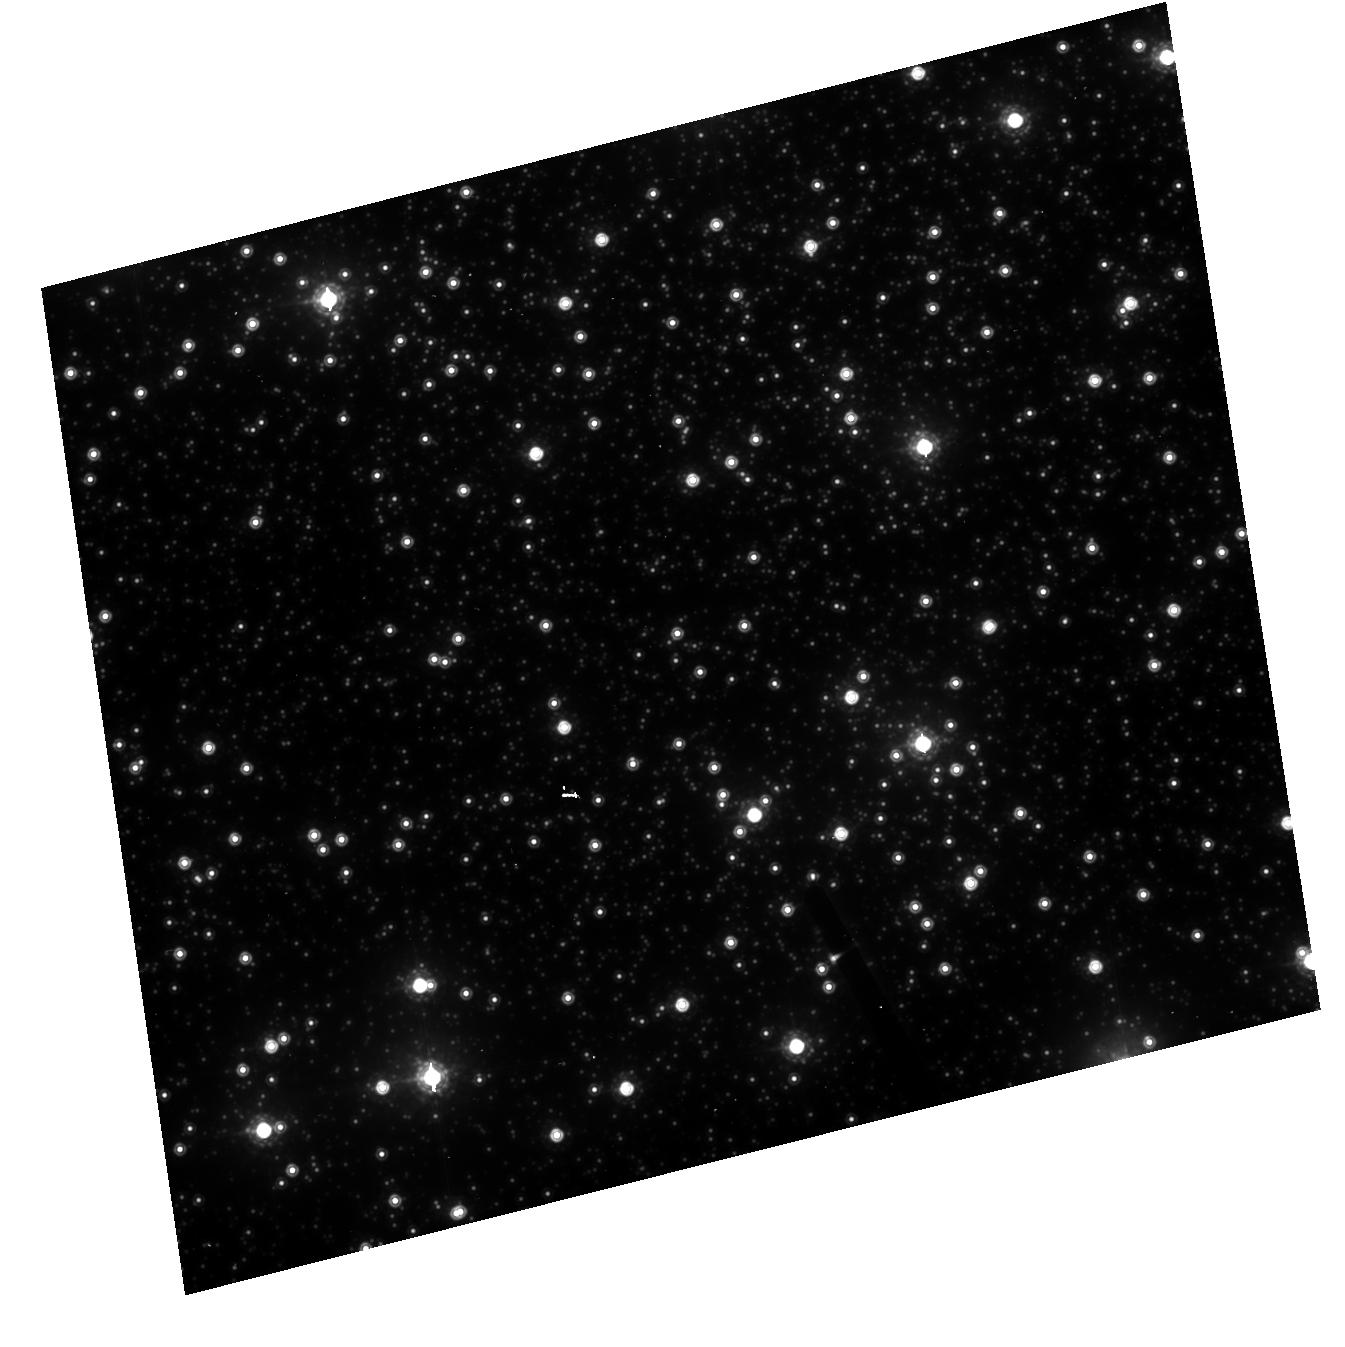
Target: NGC104-HRC. Instrument: ACS/HRC. Filter: F850LP. Exposure: 1 min. Observation ID: hst_10375_d1_acs_hrc_f850lp_j94rd1

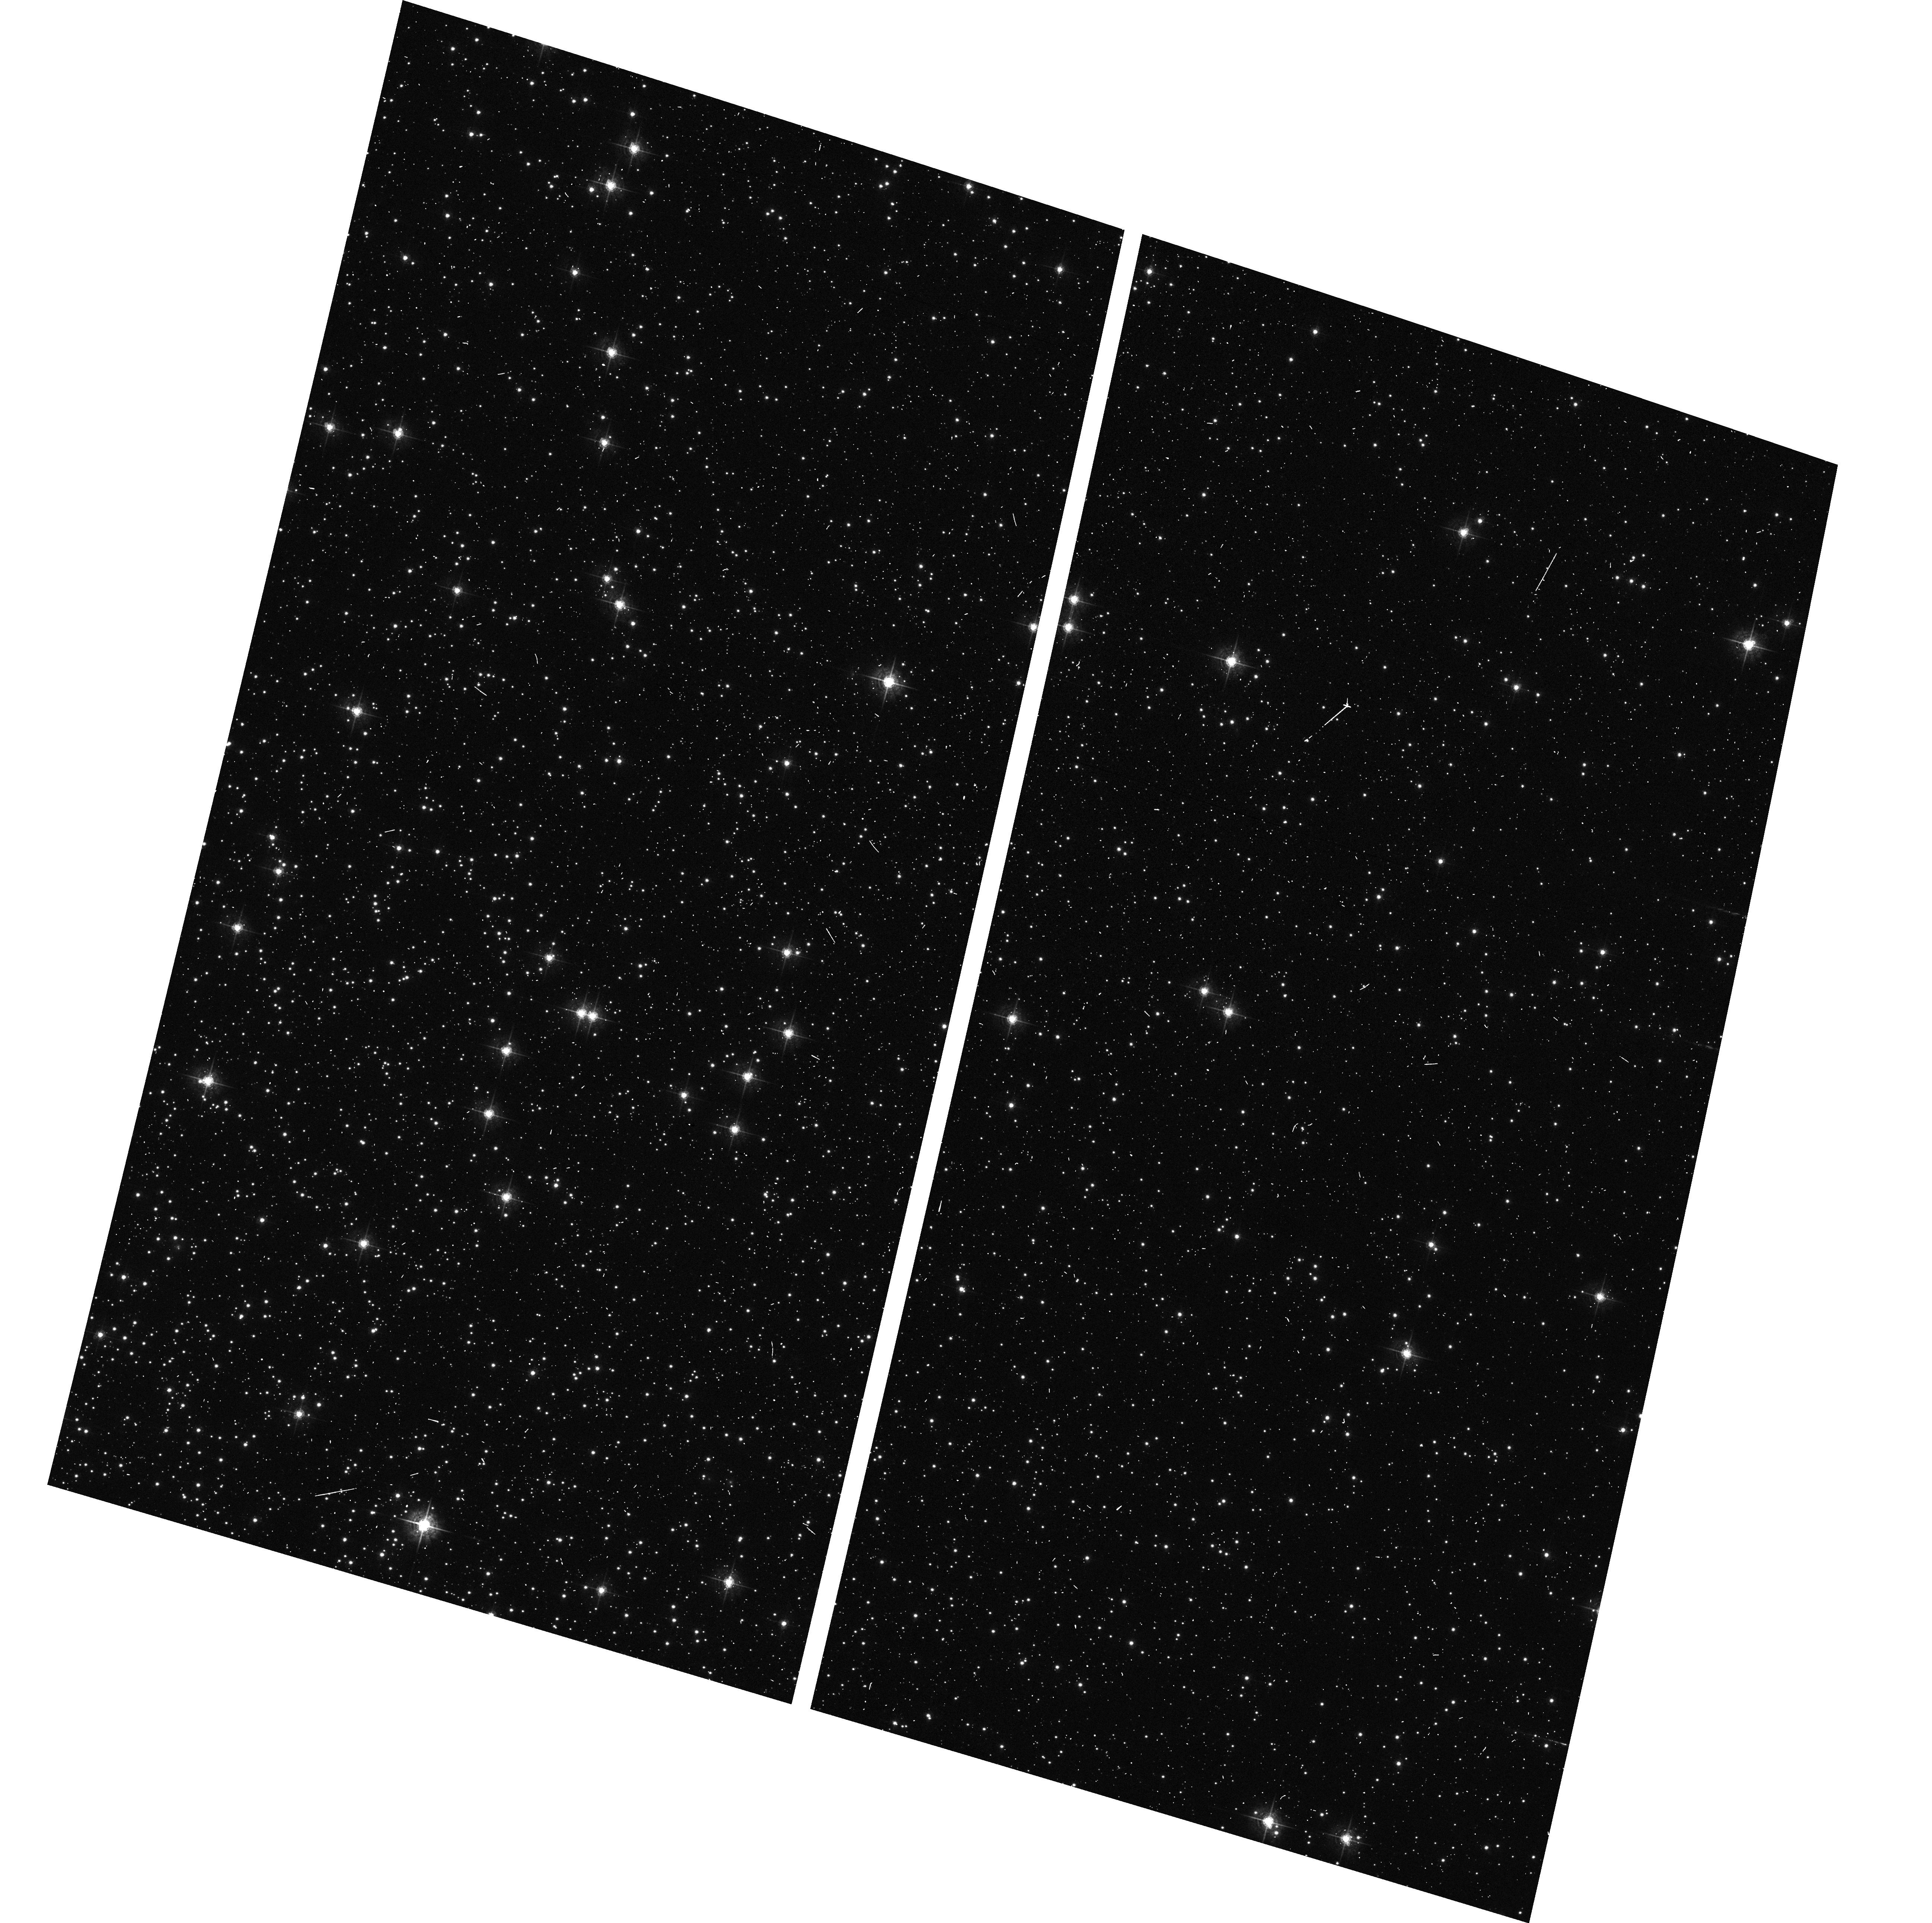
Target: NGC104-WFC. Instrument: ACS/WFC. Filter: F550M. Exposure: 2 min. Observation ID: hst_10375_c2_acs_wfc_f550m_j94rc2

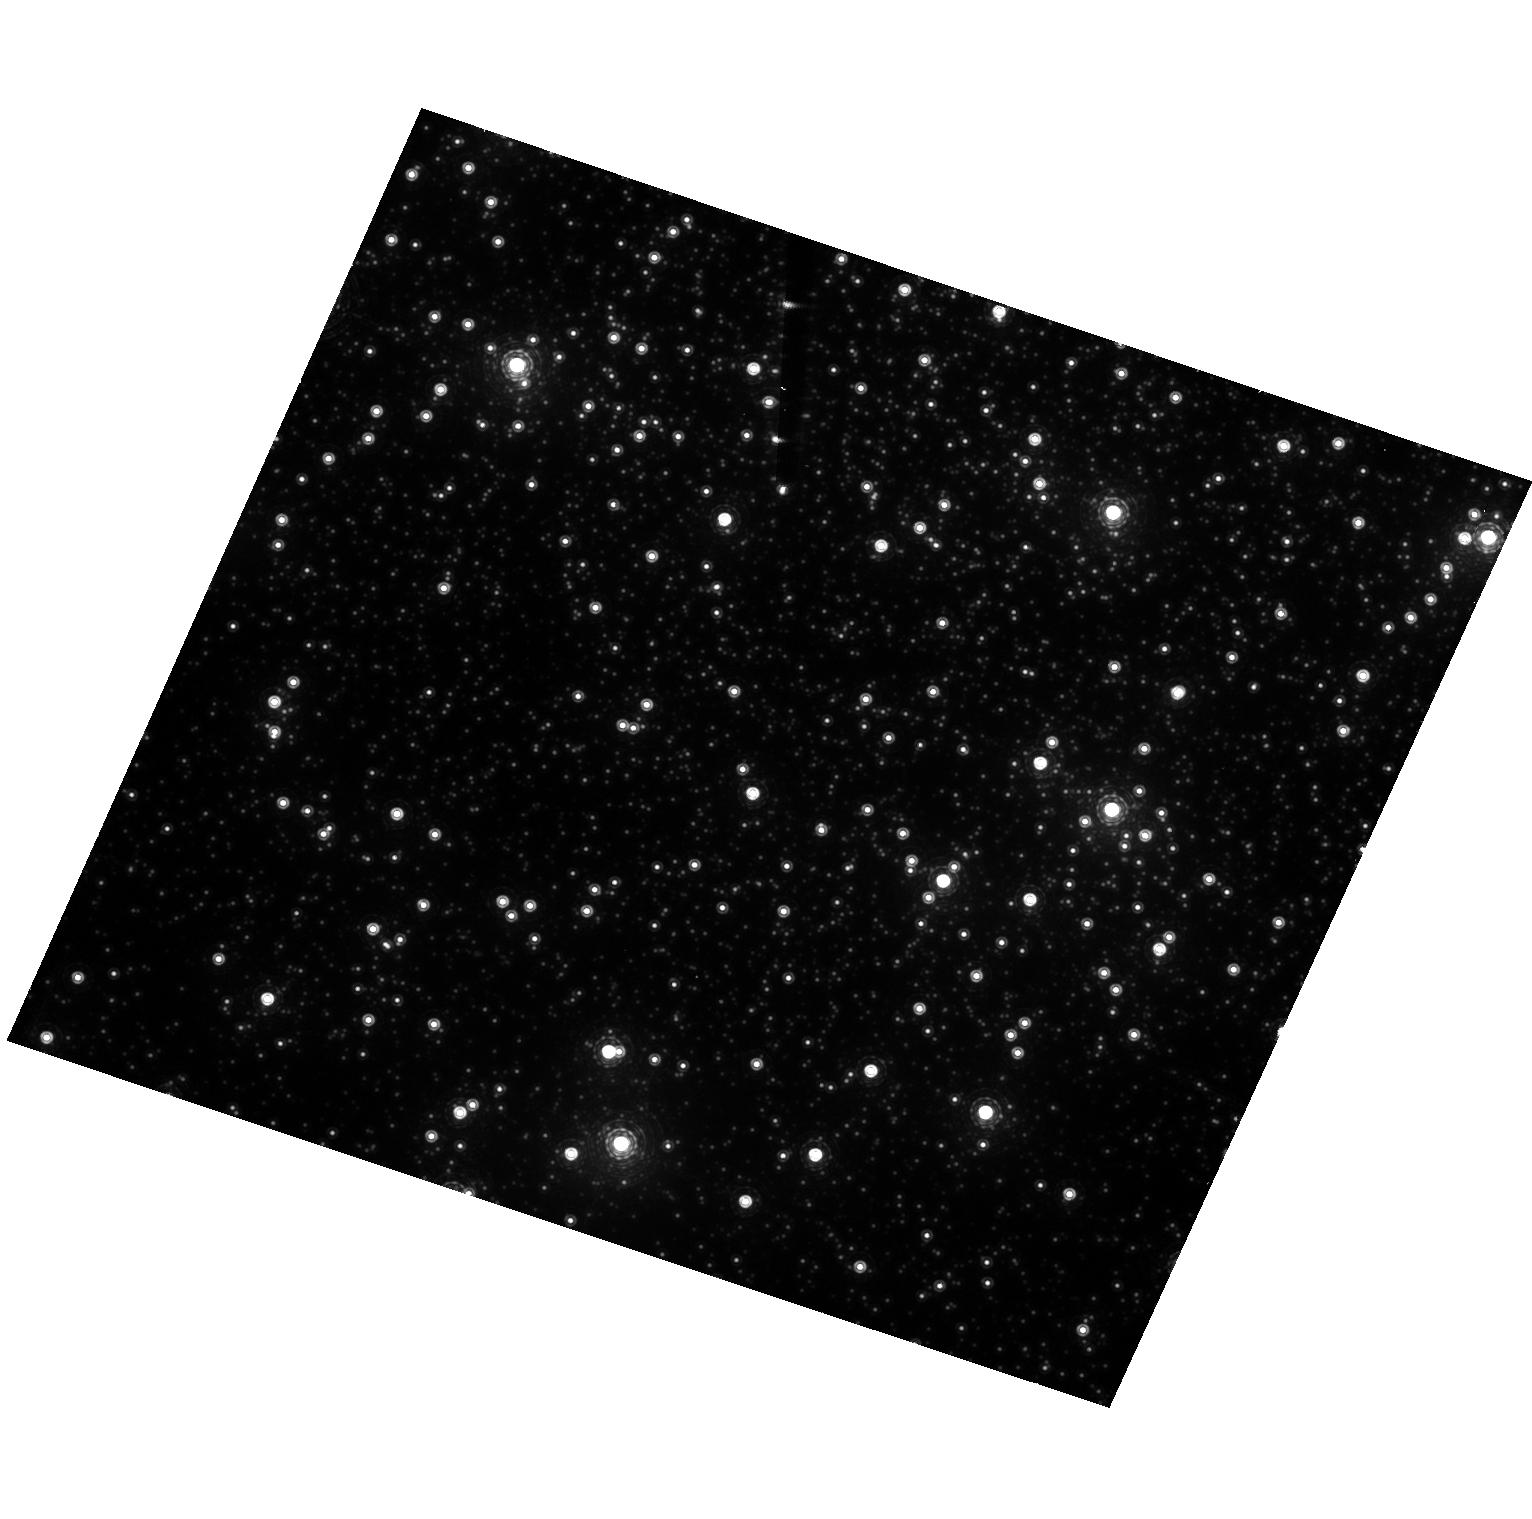
Target: NGC104-HRC. Instrument: ACS/HRC. Filter: F892N. Exposure: 4 min. Observation ID: hst_10375_b1_acs_hrc_f892n_j94rb1

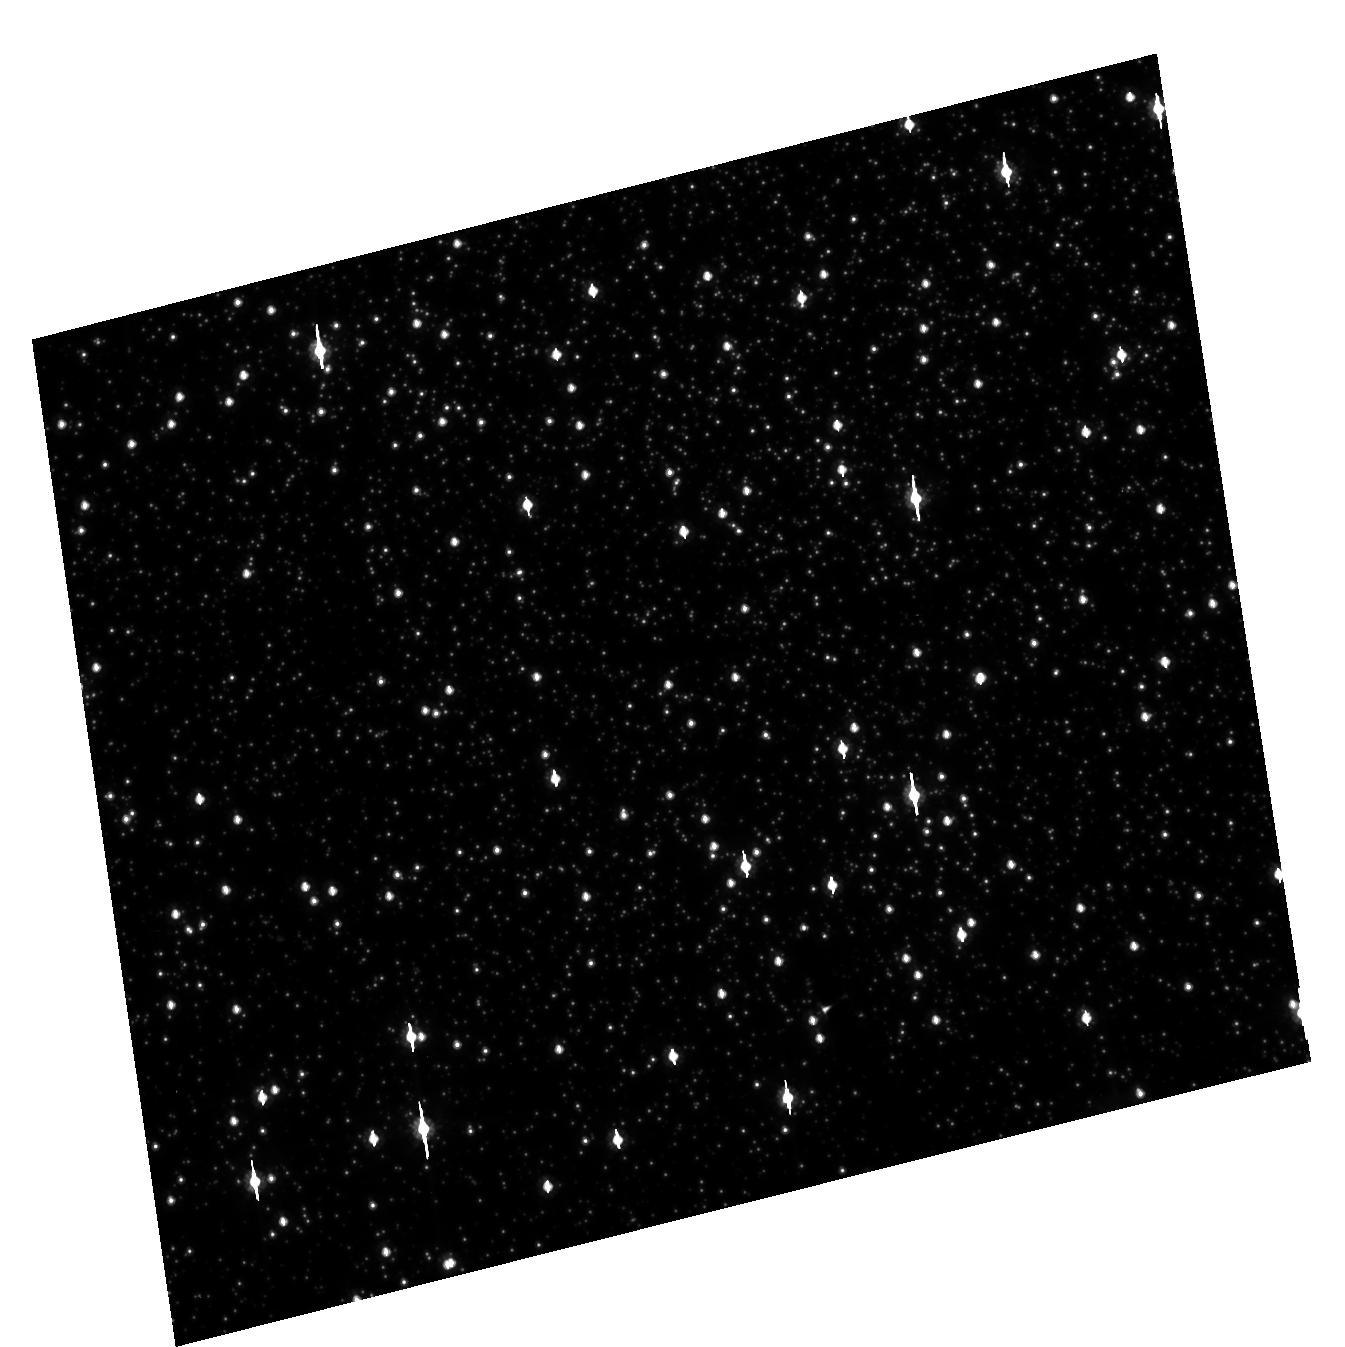
Target: NGC104-HRC. Instrument: ACS/HRC. Filter: F606W. Exposure: 1 min. Observation ID: hst_10375_d1_acs_hrc_f606w_j94rd1

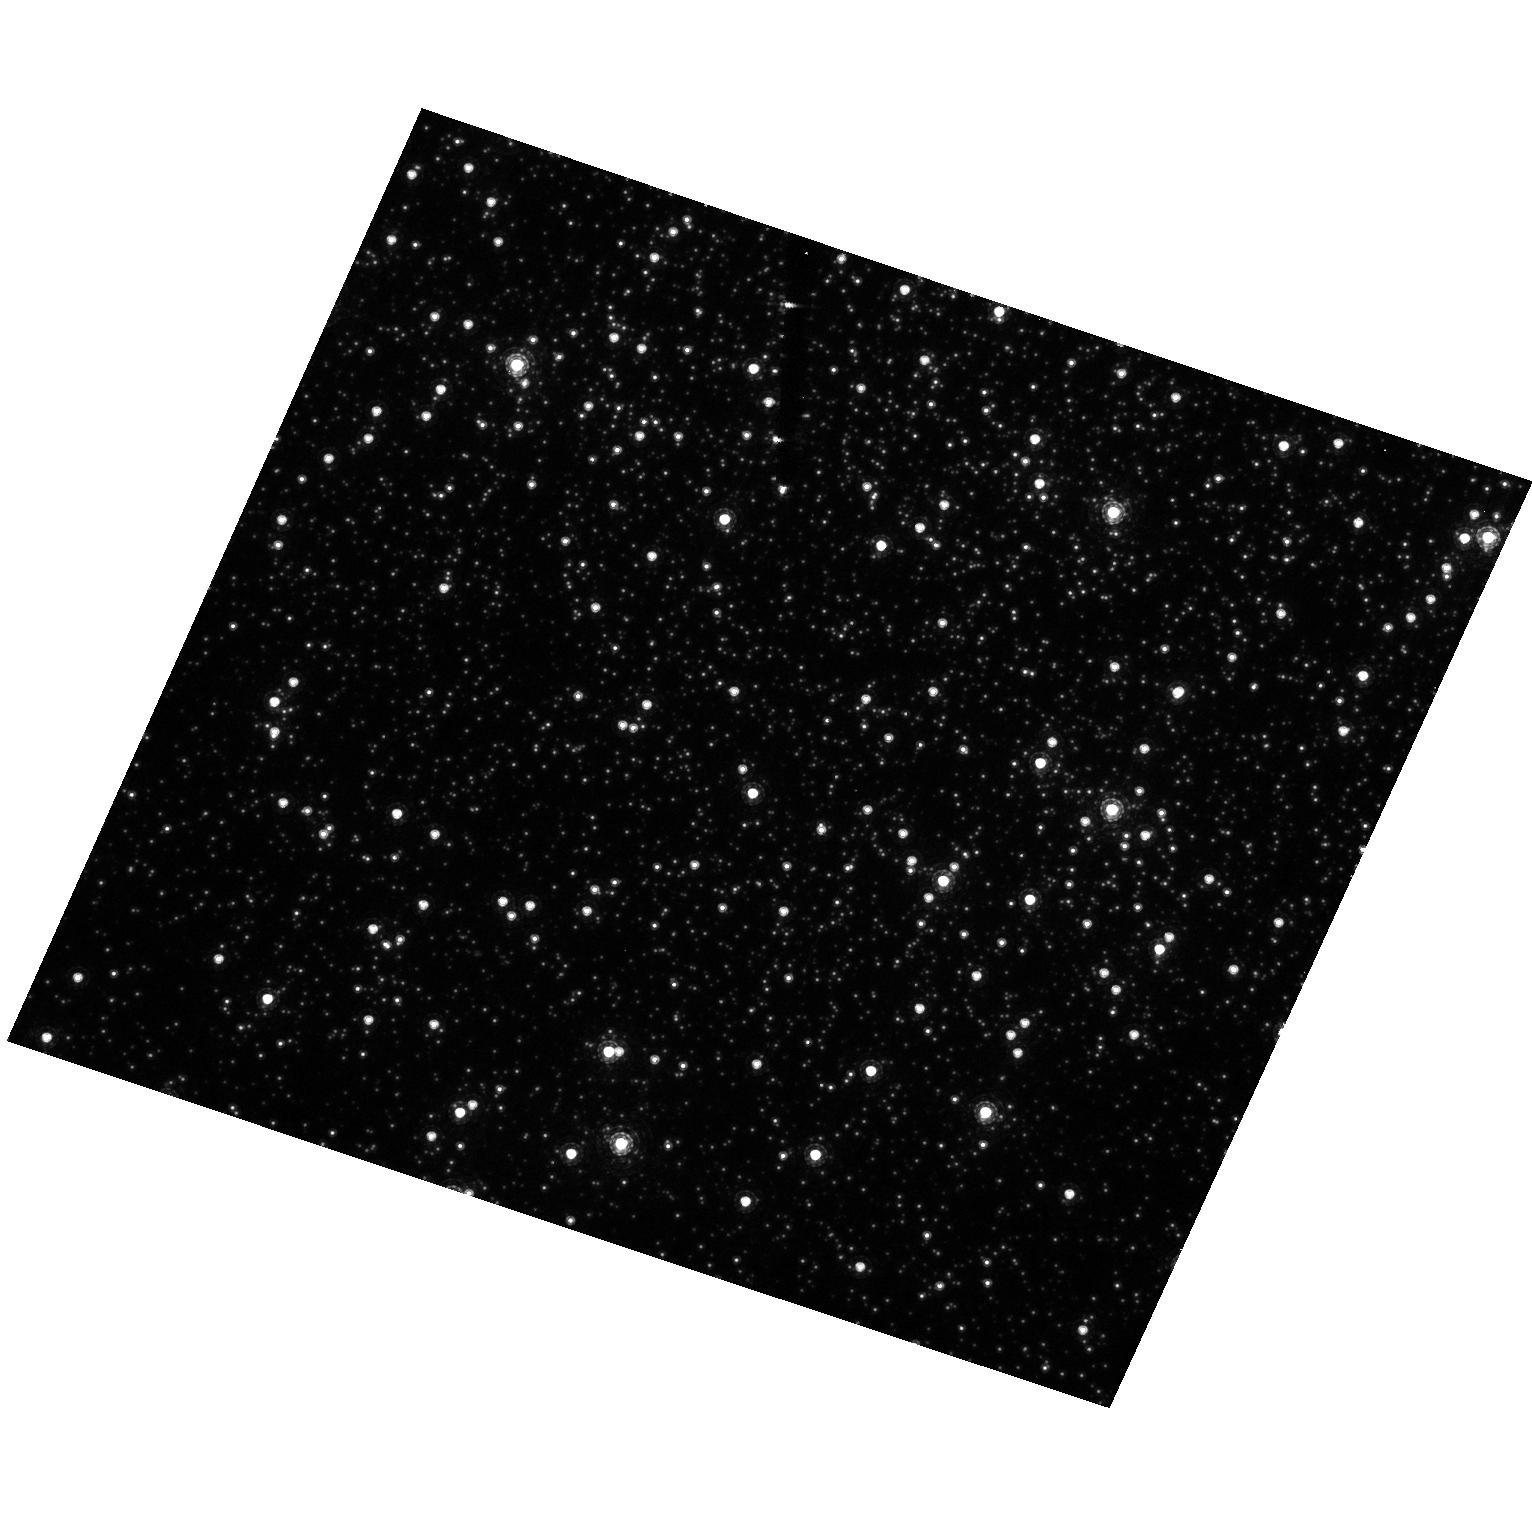
Target: NGC104-HRC. Instrument: ACS/HRC. Filter: F660N. Exposure: 4 min. Observation ID: hst_10375_b1_acs_hrc_f660n_j94rb1

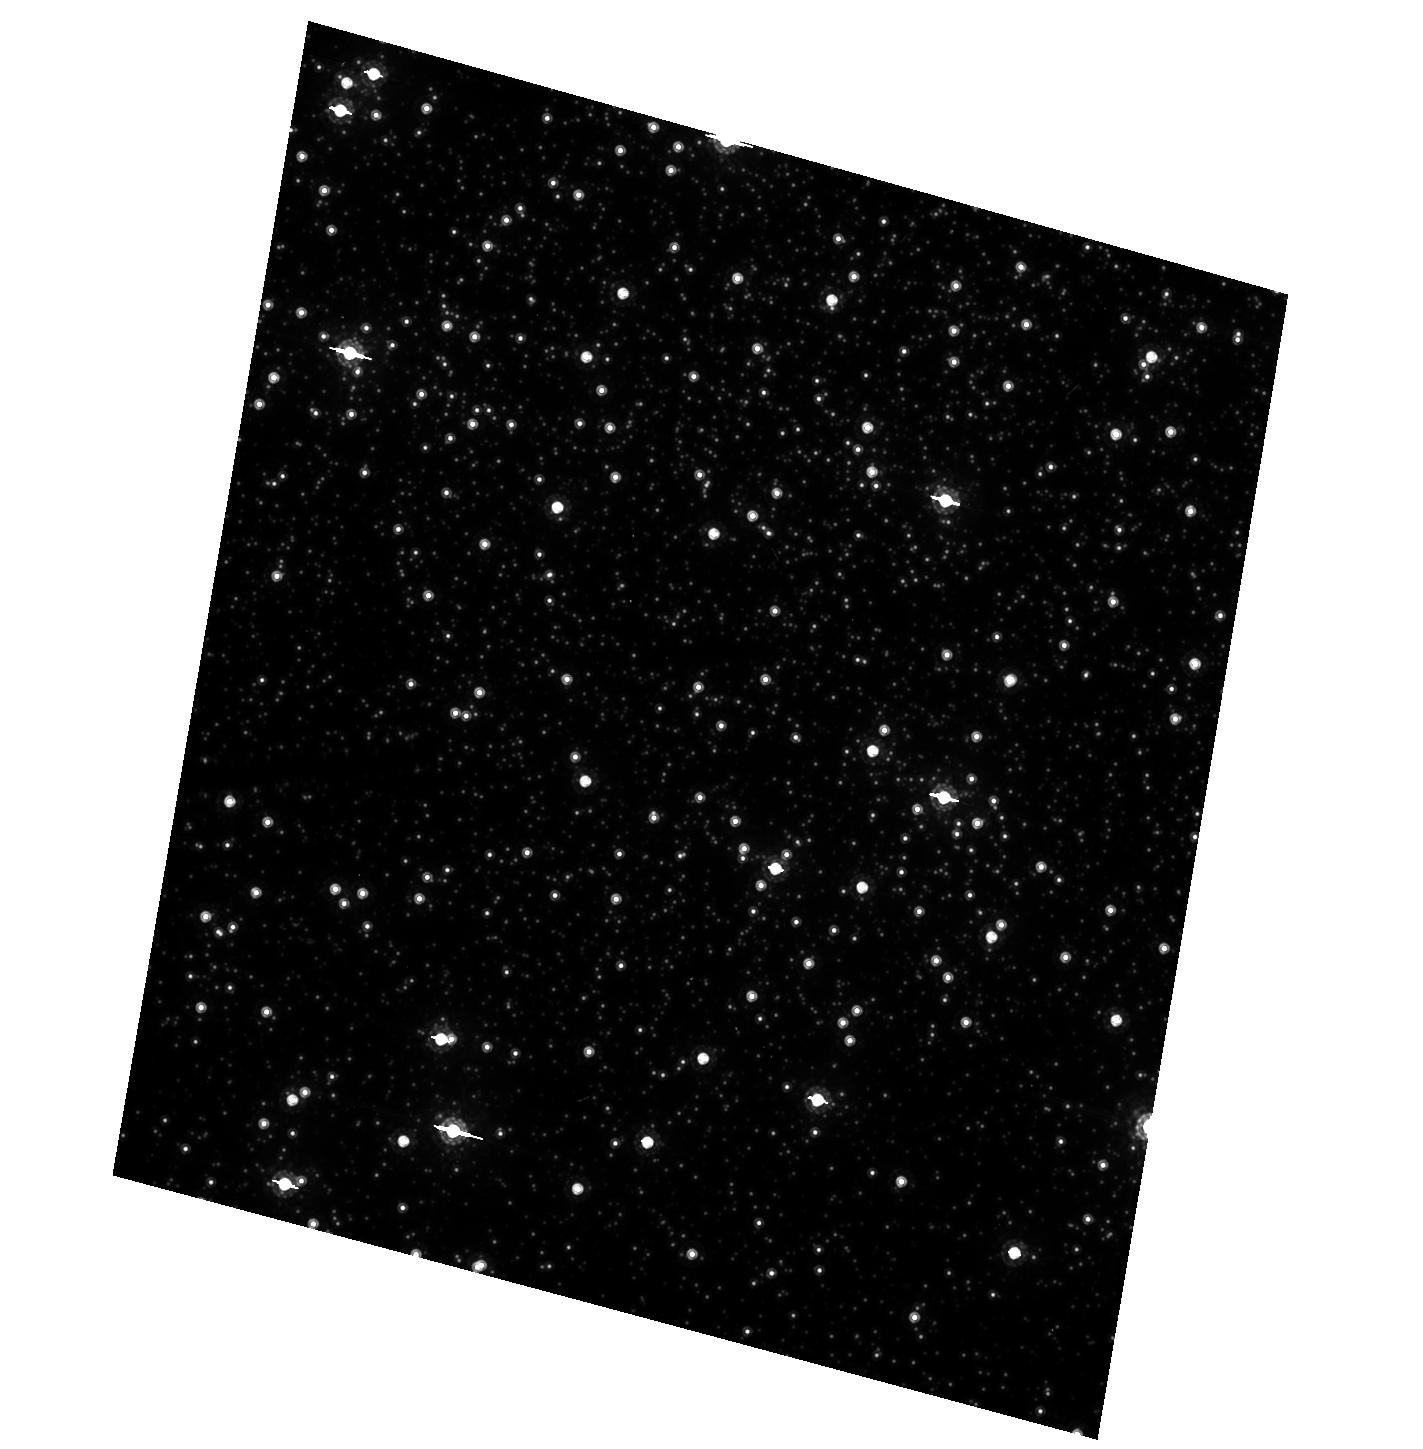
Target: NGC104-HRC. Instrument: ACS/HRC. Filter: F775W. Exposure: 1 min. Observation ID: hst_10375_c1_acs_hrc_f775w_j94rc1

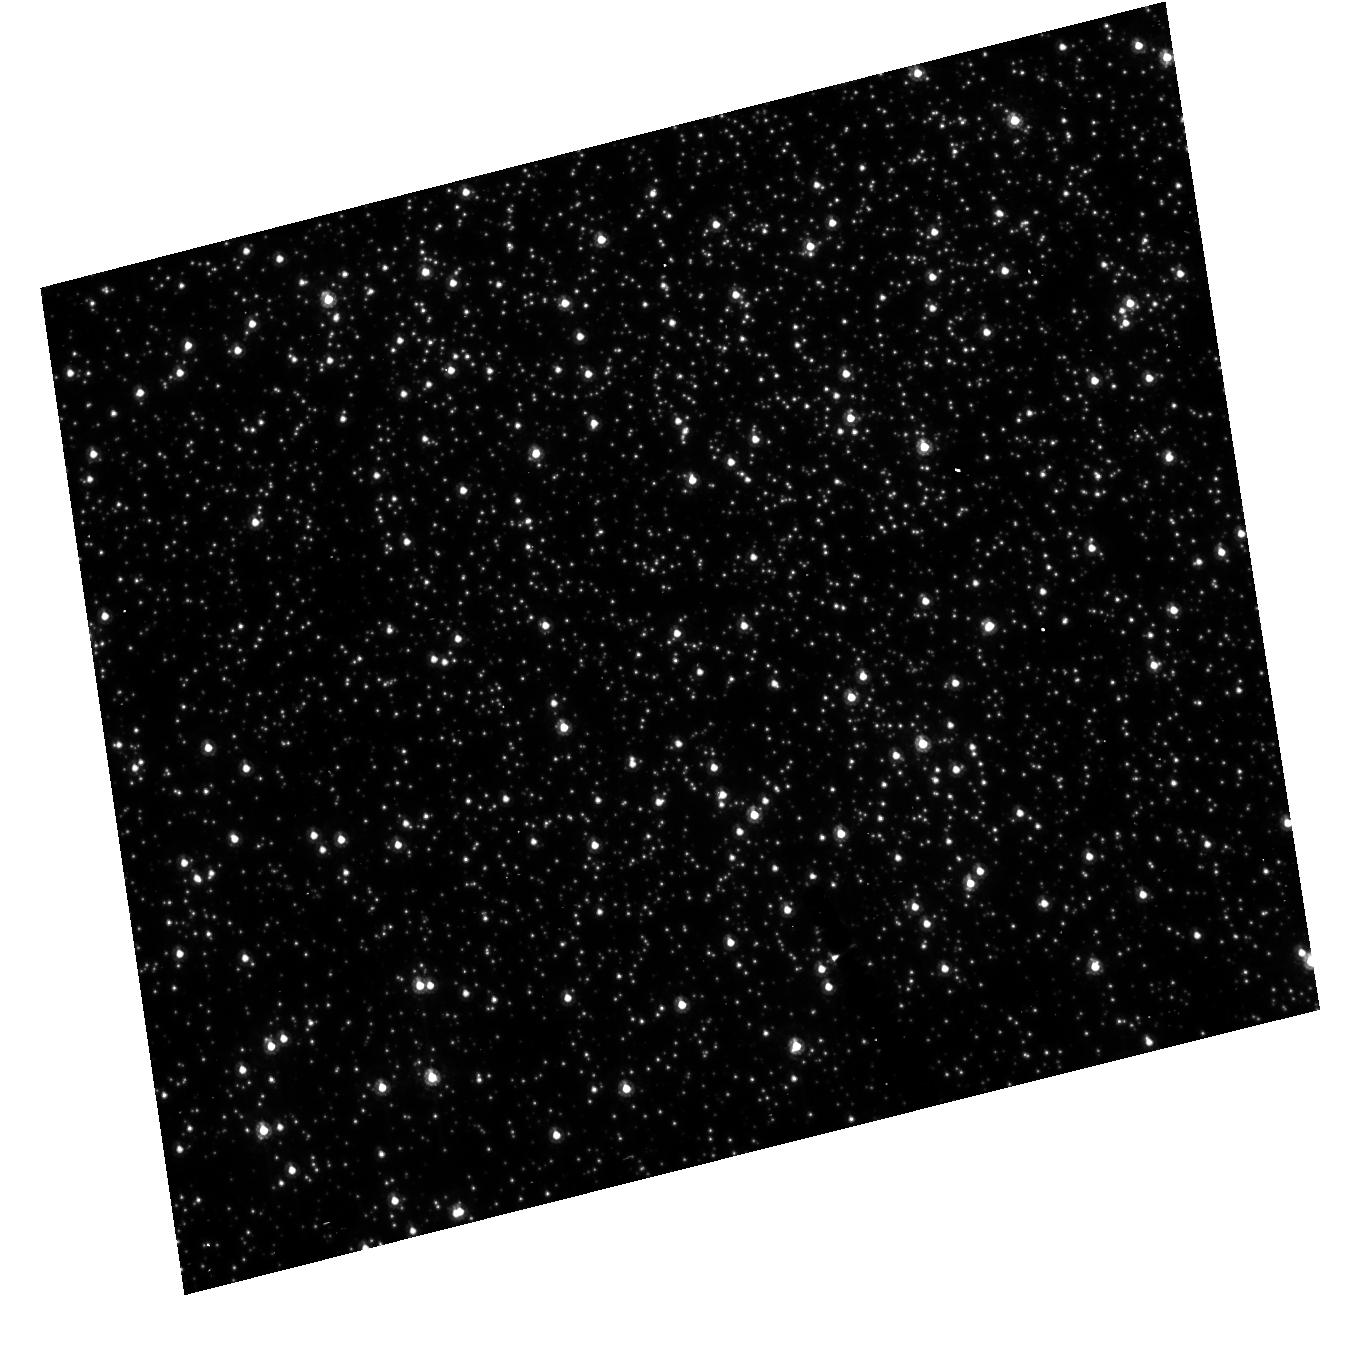
Target: NGC104-HRC. Instrument: ACS/HRC. Filter: F435W. Exposure: 1 min. Observation ID: hst_10375_d1_acs_hrc_f435w_j94rd1

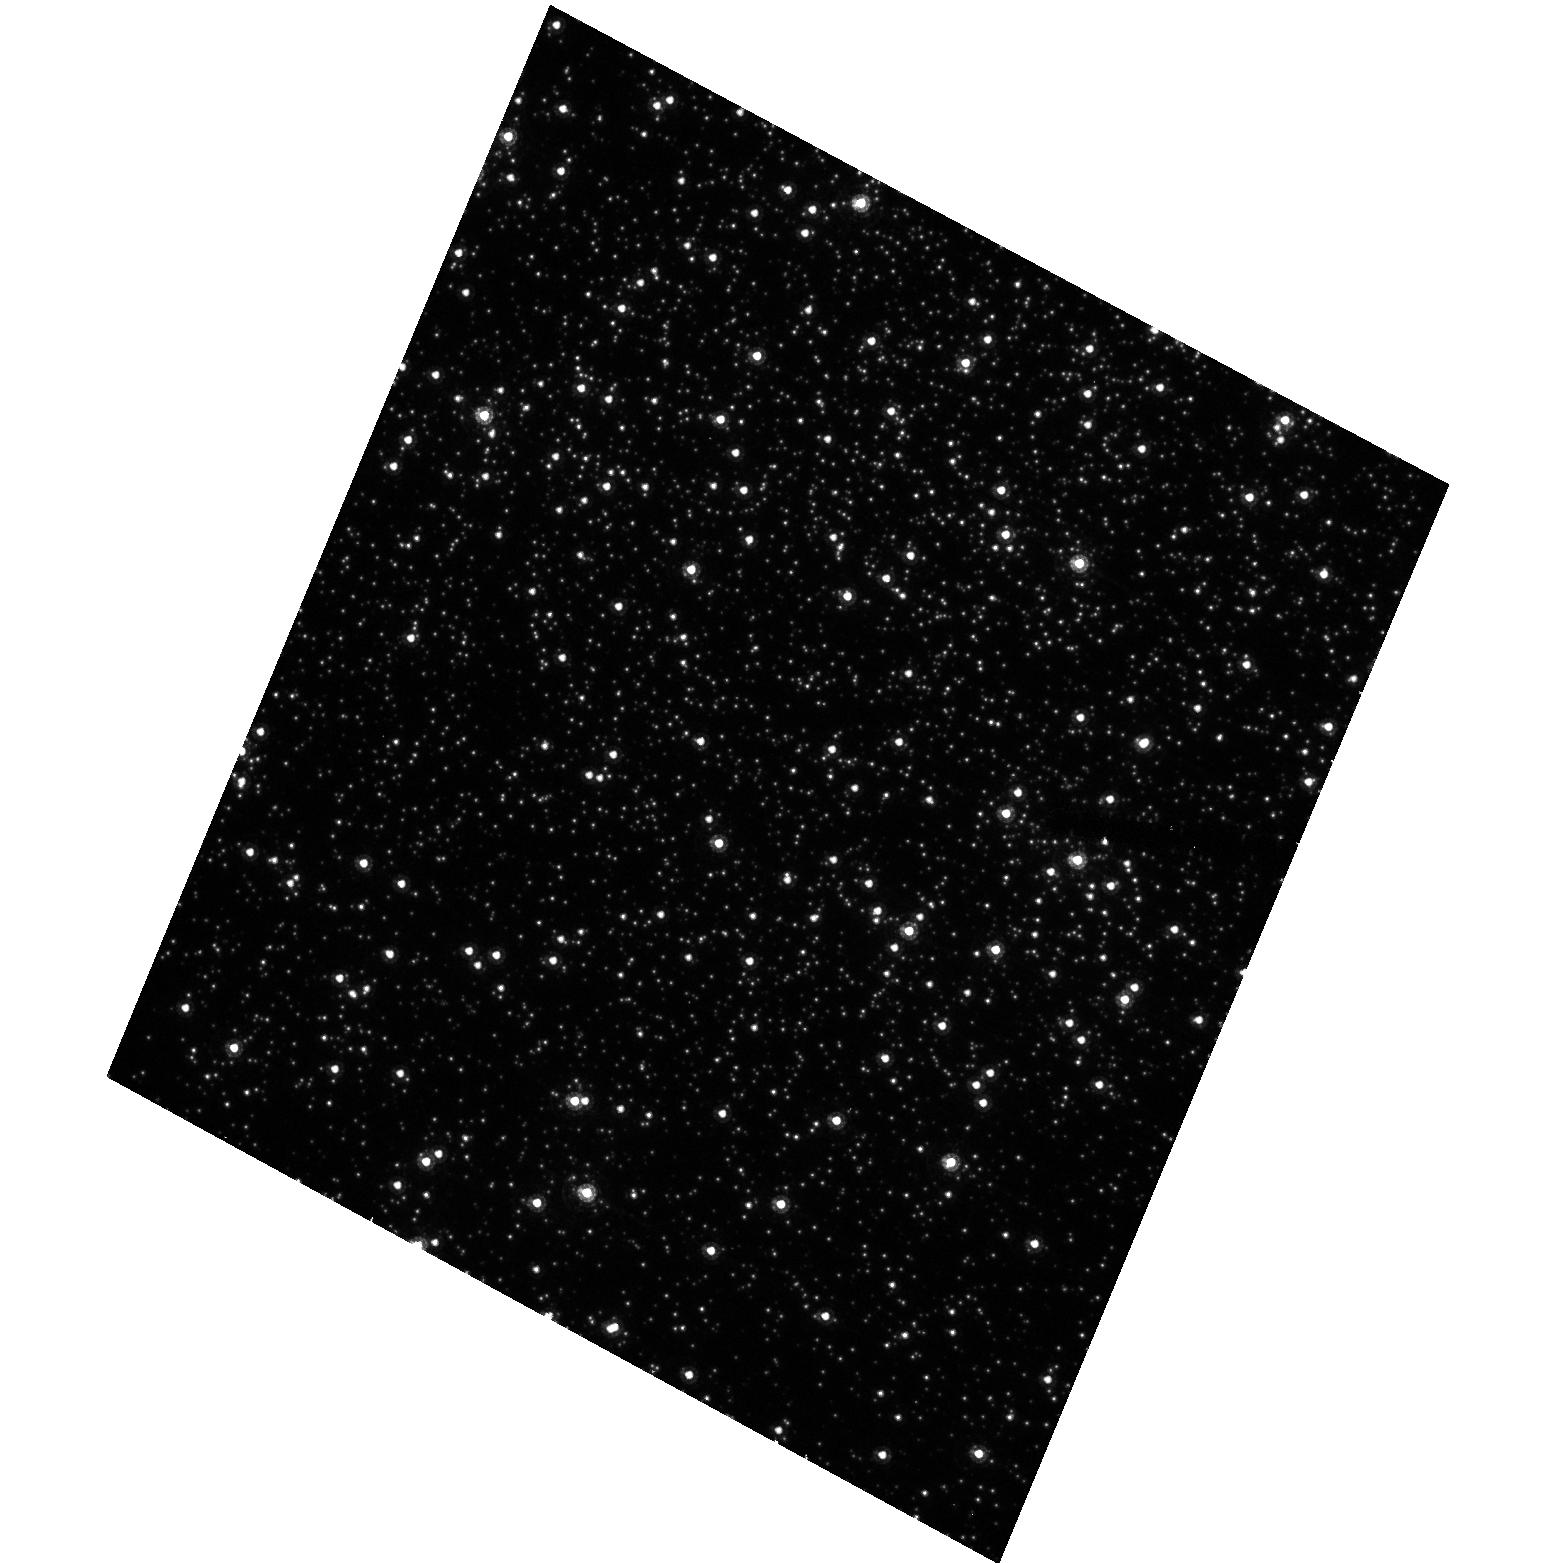
Target: NGC104-HRC. Instrument: ACS/HRC. Filter: F502N. Exposure: 4 min. Observation ID: hst_10375_a1_acs_hrc_f502n_j94ra1

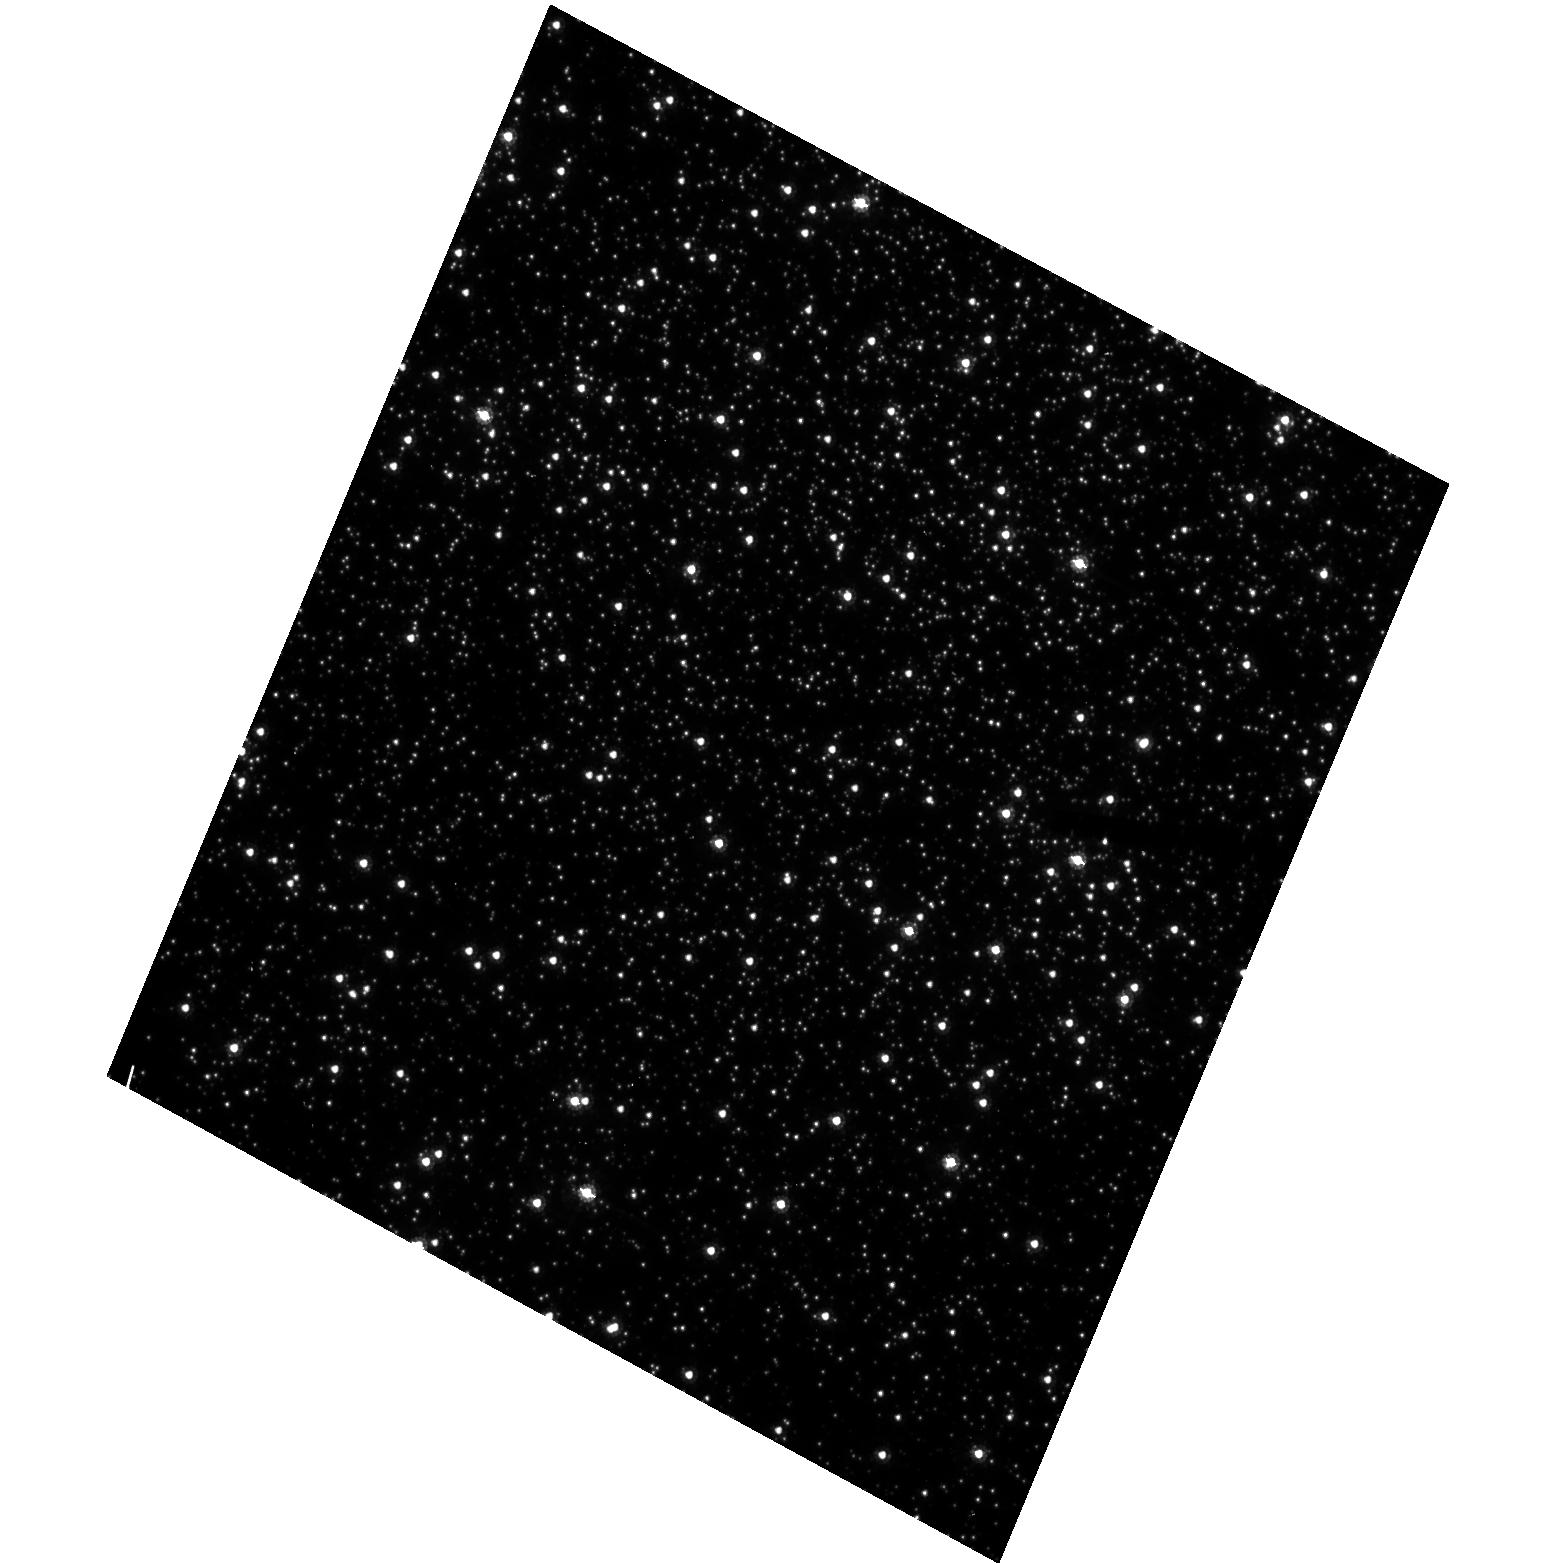
Target: NGC104-HRC. Instrument: ACS/HRC. Filter: F475W. Exposure: 1 min. Observation ID: hst_10375_a1_acs_hrc_f475w_j94ra1

Stability of the ACS CCD: Flat fielding, Photometry, Geometry (PI: Mack, Jennifer)

This program will verify that the low frequency flat fielding, the photometry, and the geometric distortion are stable in time and across the field of view of the CCD detectors. A moderately crowded stellar field, located ~6' West of the center of the cluster 47 Tuc, is observed every three months with the WFC and HRC using the full suite of broad and narrow band filters. The same field has been observed during SMOV to derive low frequency corrections to the ground flats and to create a master catalogue of positions and magnitudes from dithered observations of the cluster. In Cycles 11-12, this field was observed again using single pointings at various roll angles. The positions and magnitudes of objects are used to monitor local and large scale variations in the plate scale and the sensitivity of the detectors. The Cycle 13 program will continue to monitor these effects and will derive an independent measure of the detector CTE.